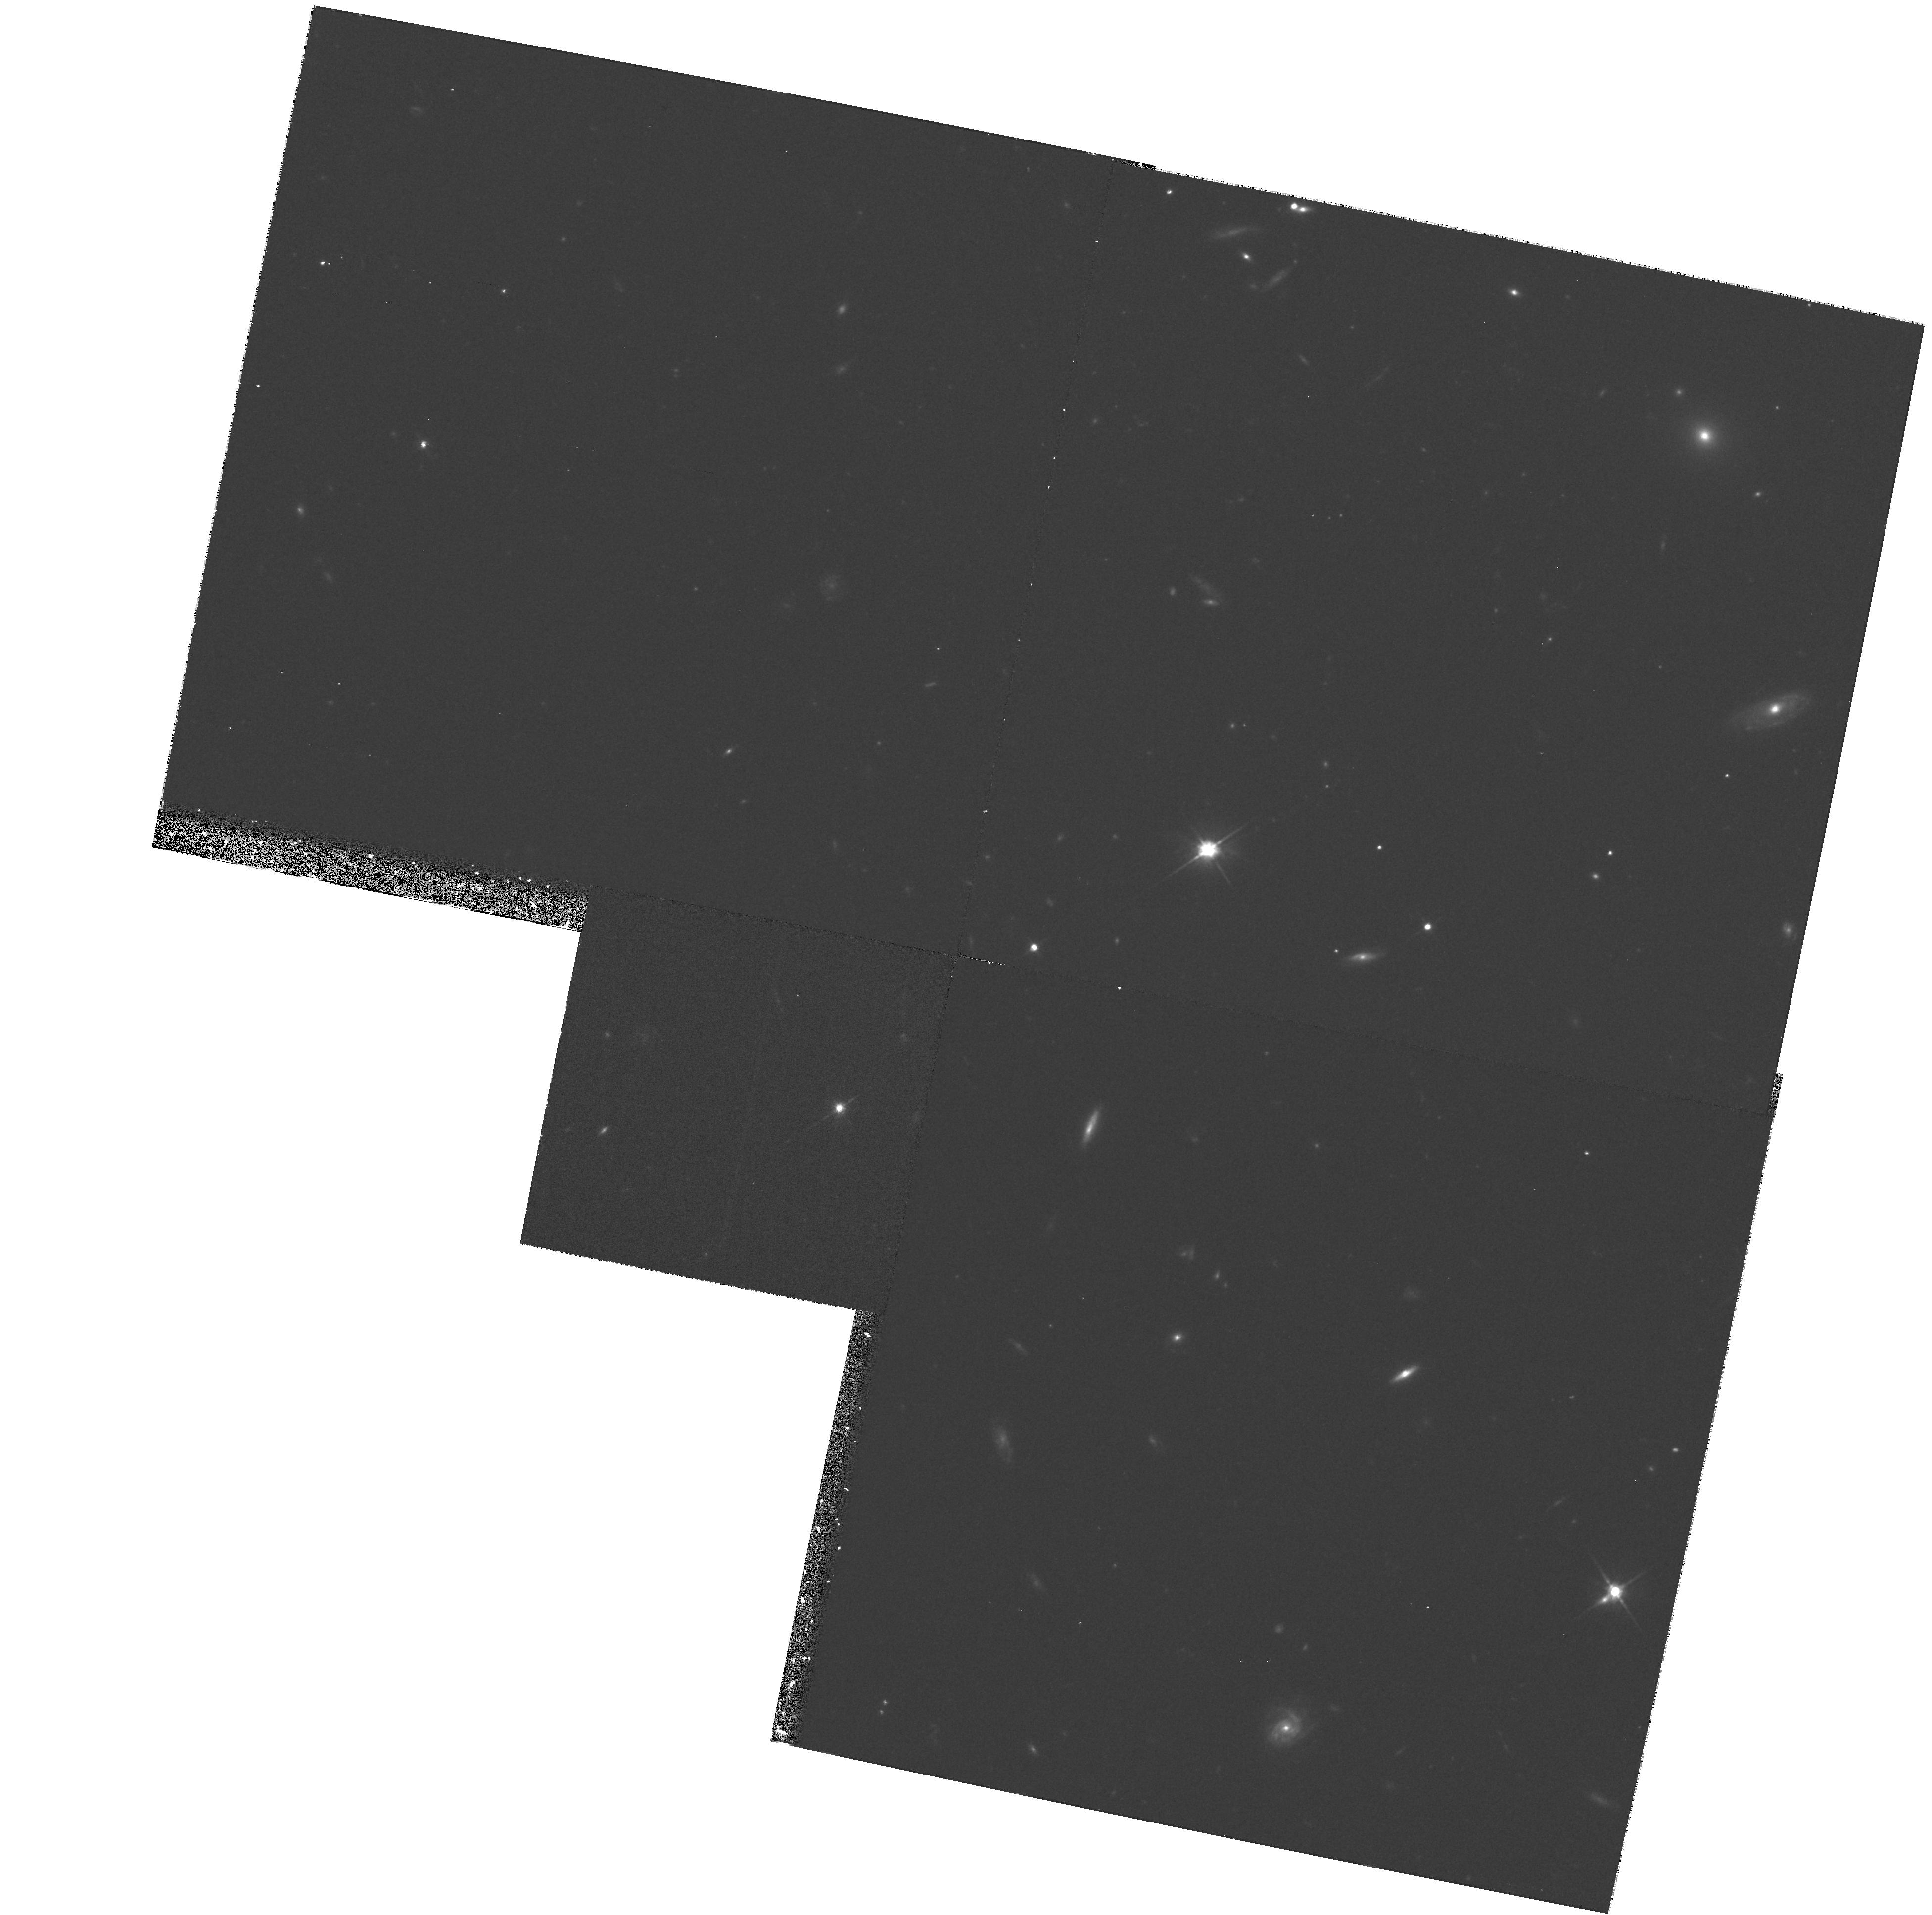
Target: FIELD-113910-135043
Instrument: WFPC2/PC
Filter: F702W
Exposure: 35 min
Observation ID: hst_6619_07_wfpc2_pc_f702w_u3lm07

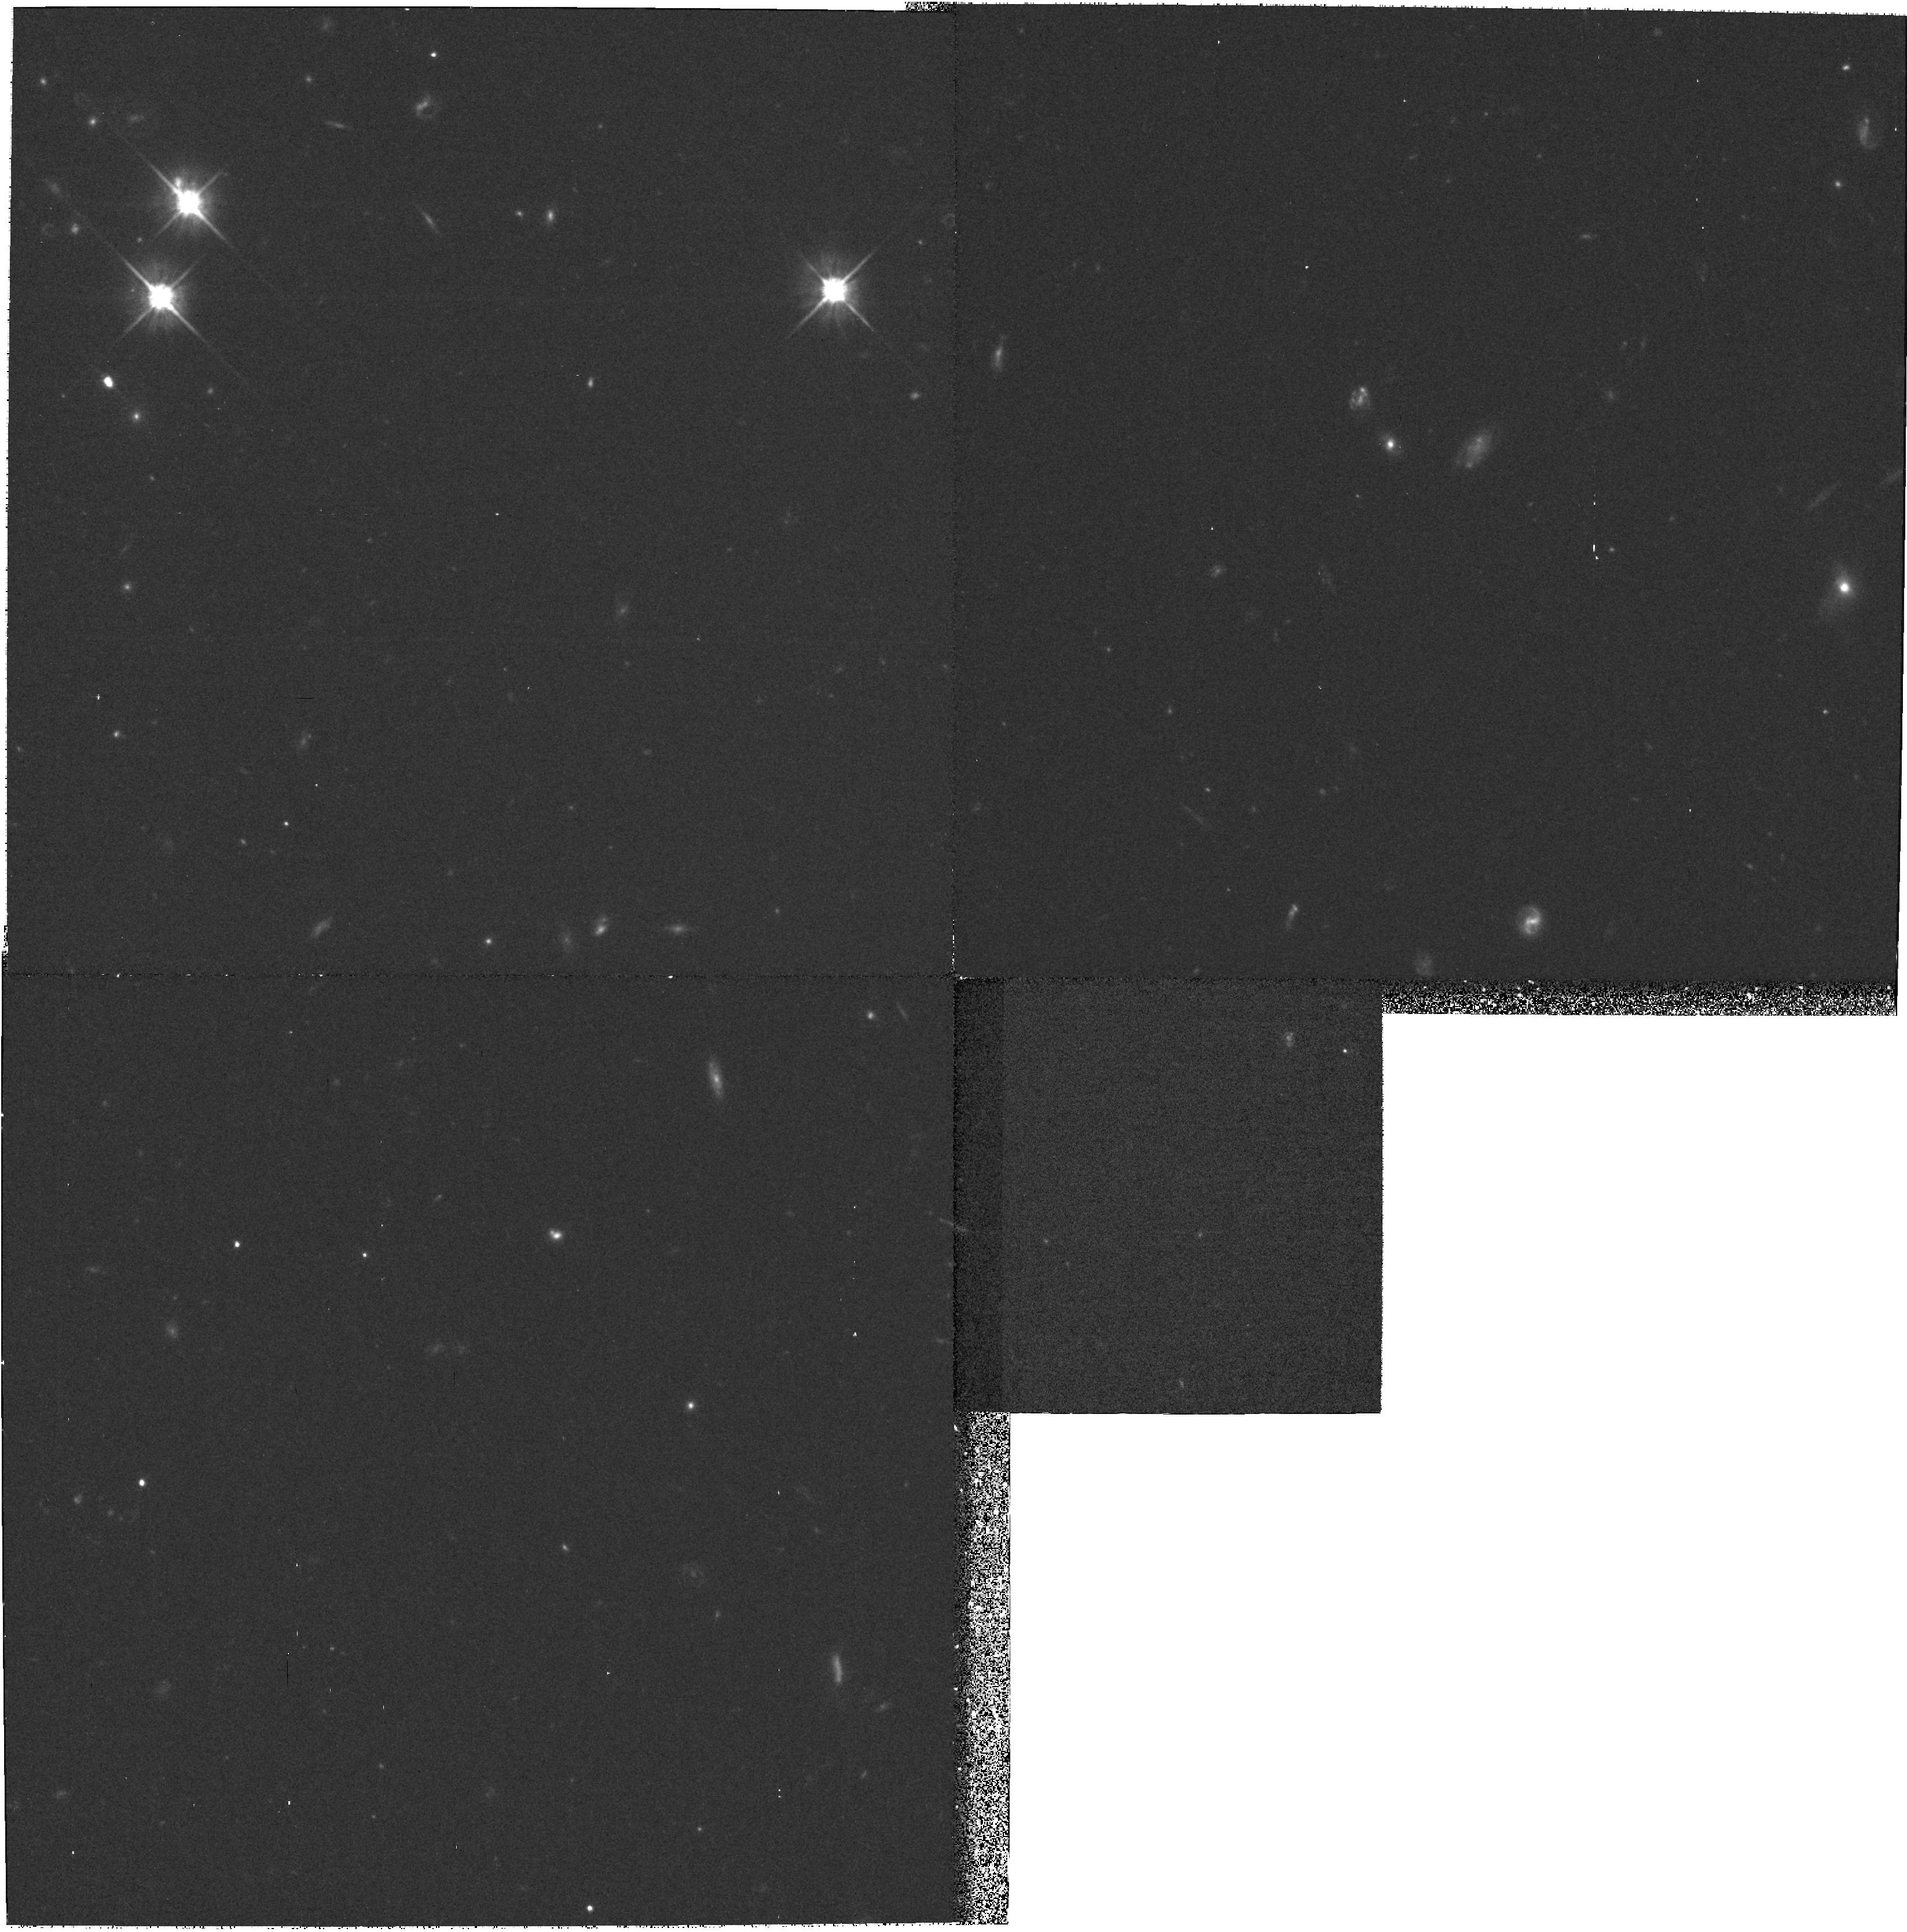
Target: FIELD-004705+031957
Instrument: WFPC2/PC
Filter: F702W
Exposure: 35 min
Observation ID: hst_6619_01_wfpc2_pc_f702w_u3lm01

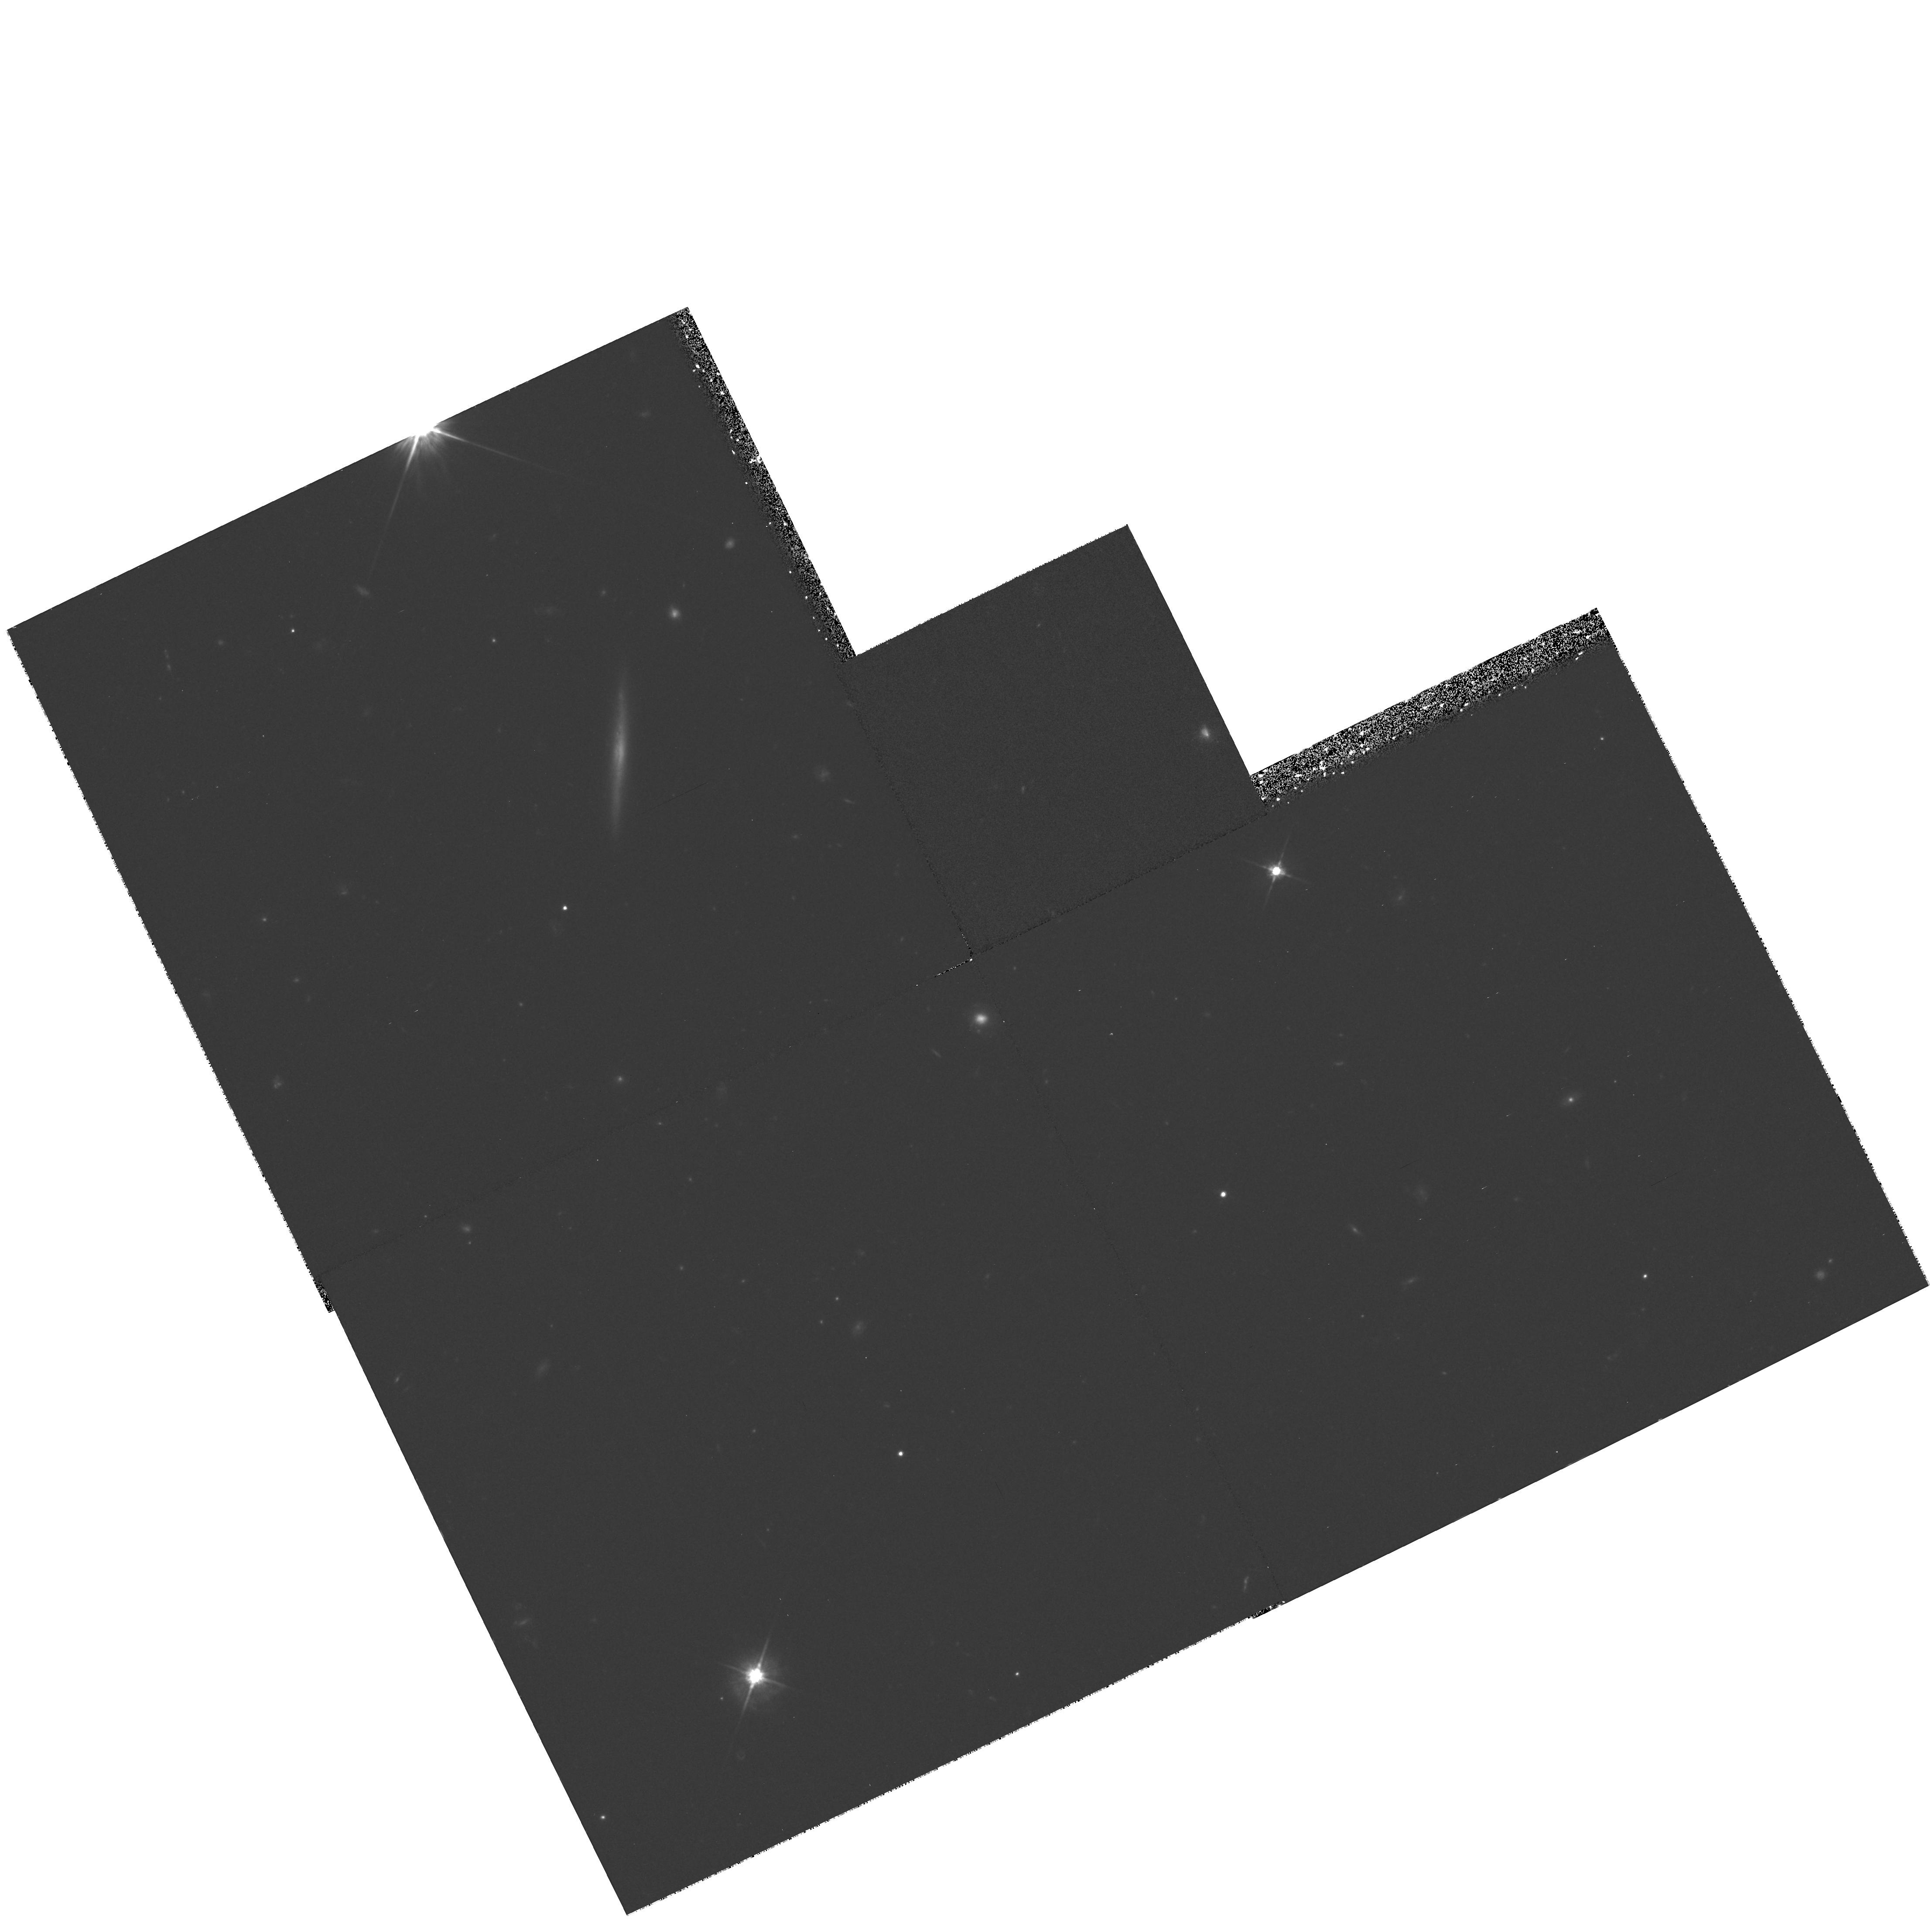
Target: QSO-130112+590206
Instrument: WFPC2/PC
Filter: F702W
Exposure: 35 min
Observation ID: hst_6619_10_wfpc2_pc_f702w_u3lm10

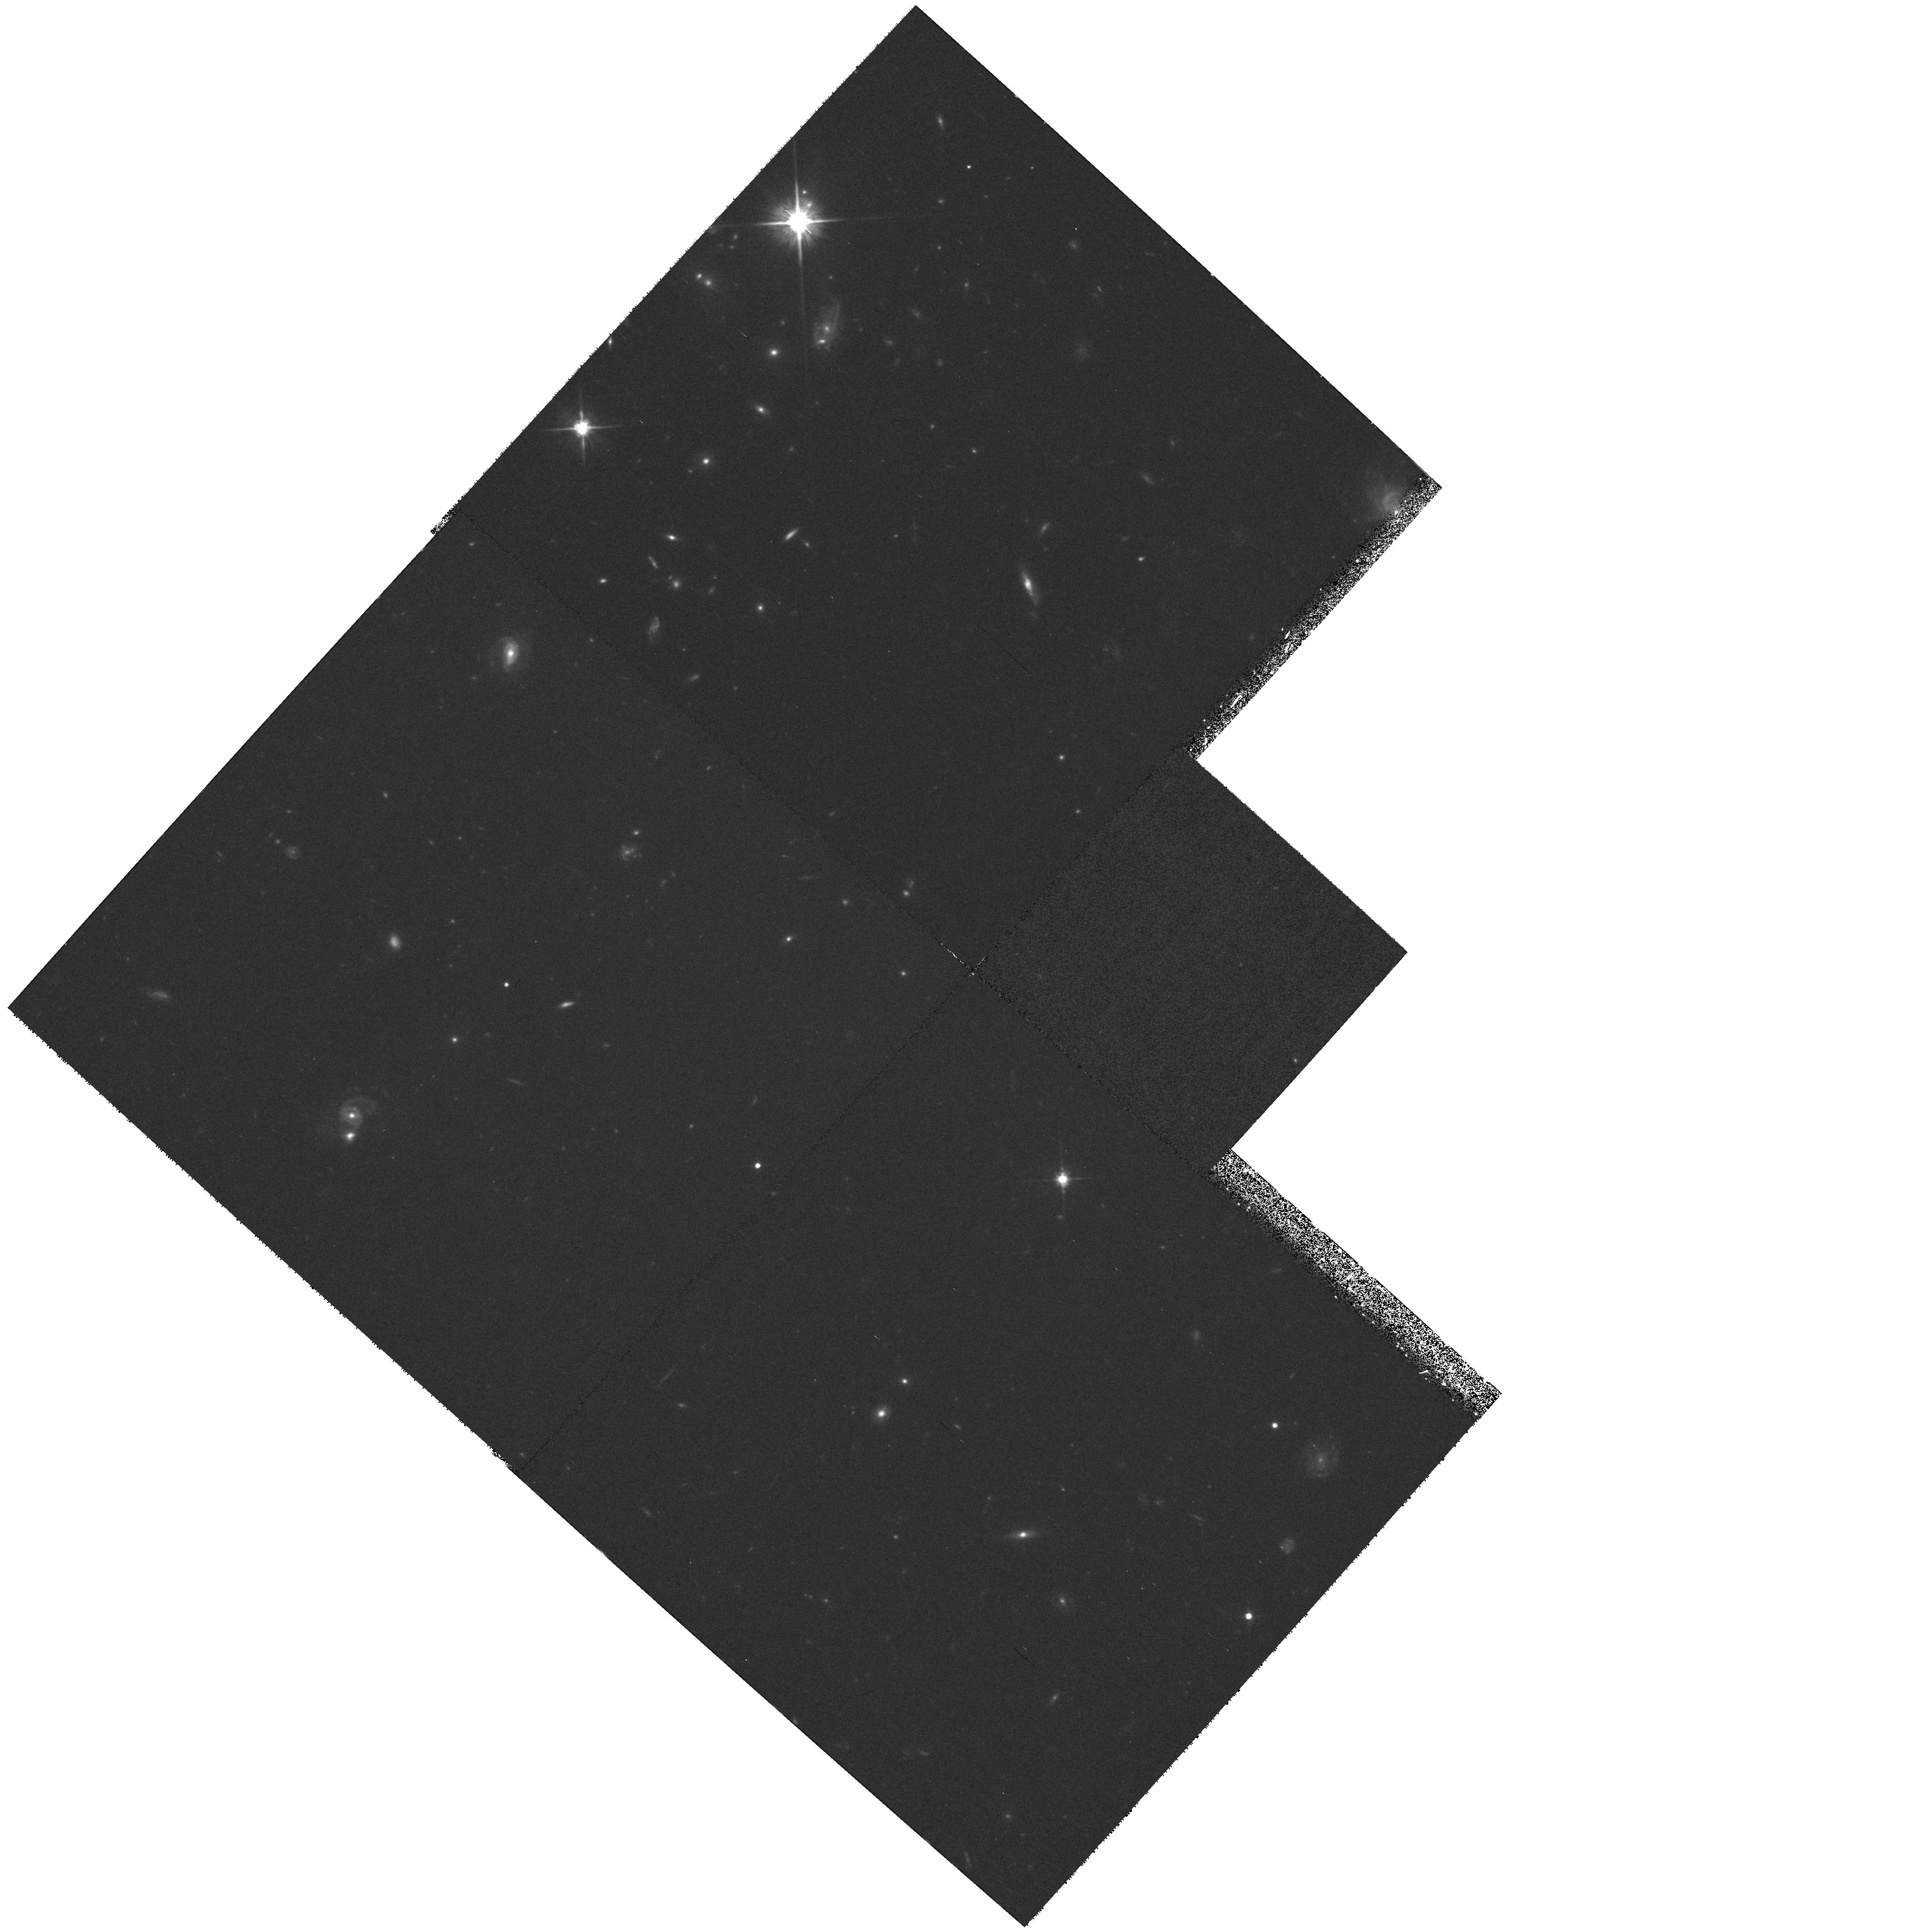
Target: FIELD-040748-121136
Instrument: WFPC2/PC
Filter: F702W
Exposure: 35 min
Observation ID: hst_6619_03_wfpc2_pc_f702w_u3lm03

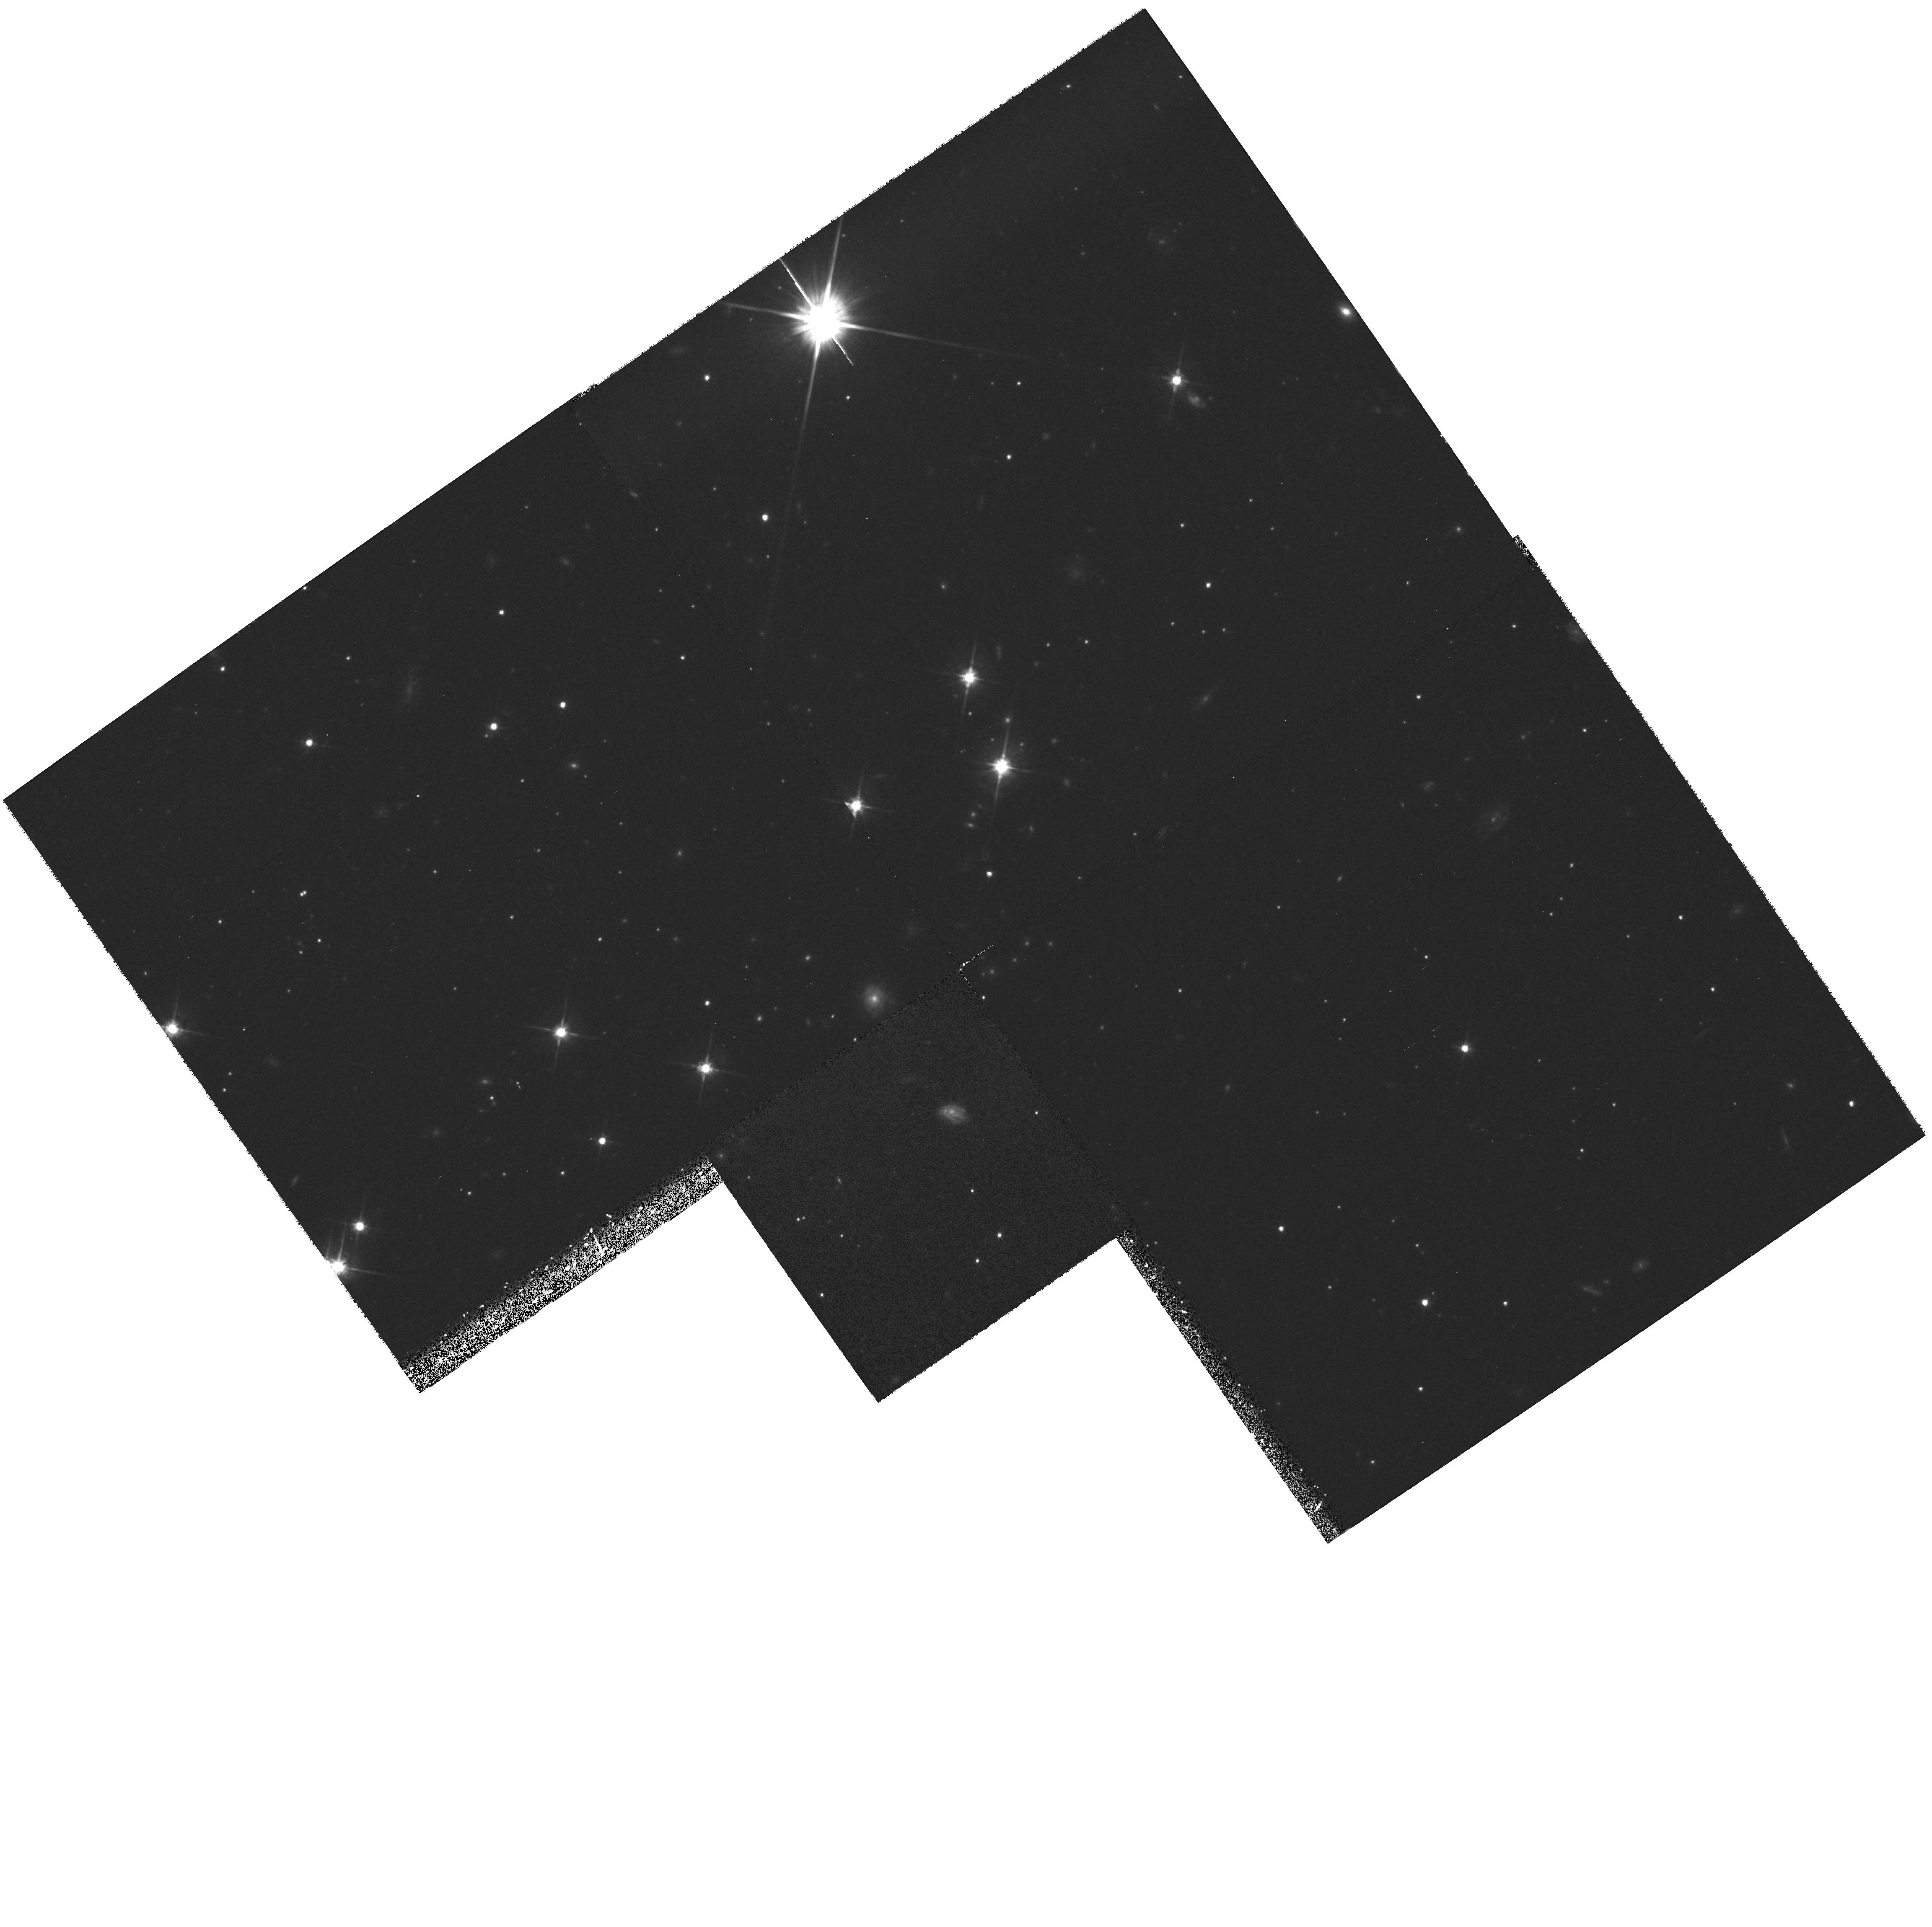
Target: FIELD-063546-751617
Instrument: WFPC2/PC
Filter: F702W
Exposure: 35 min
Observation ID: hst_6619_05_wfpc2_pc_f702w_u3lm05

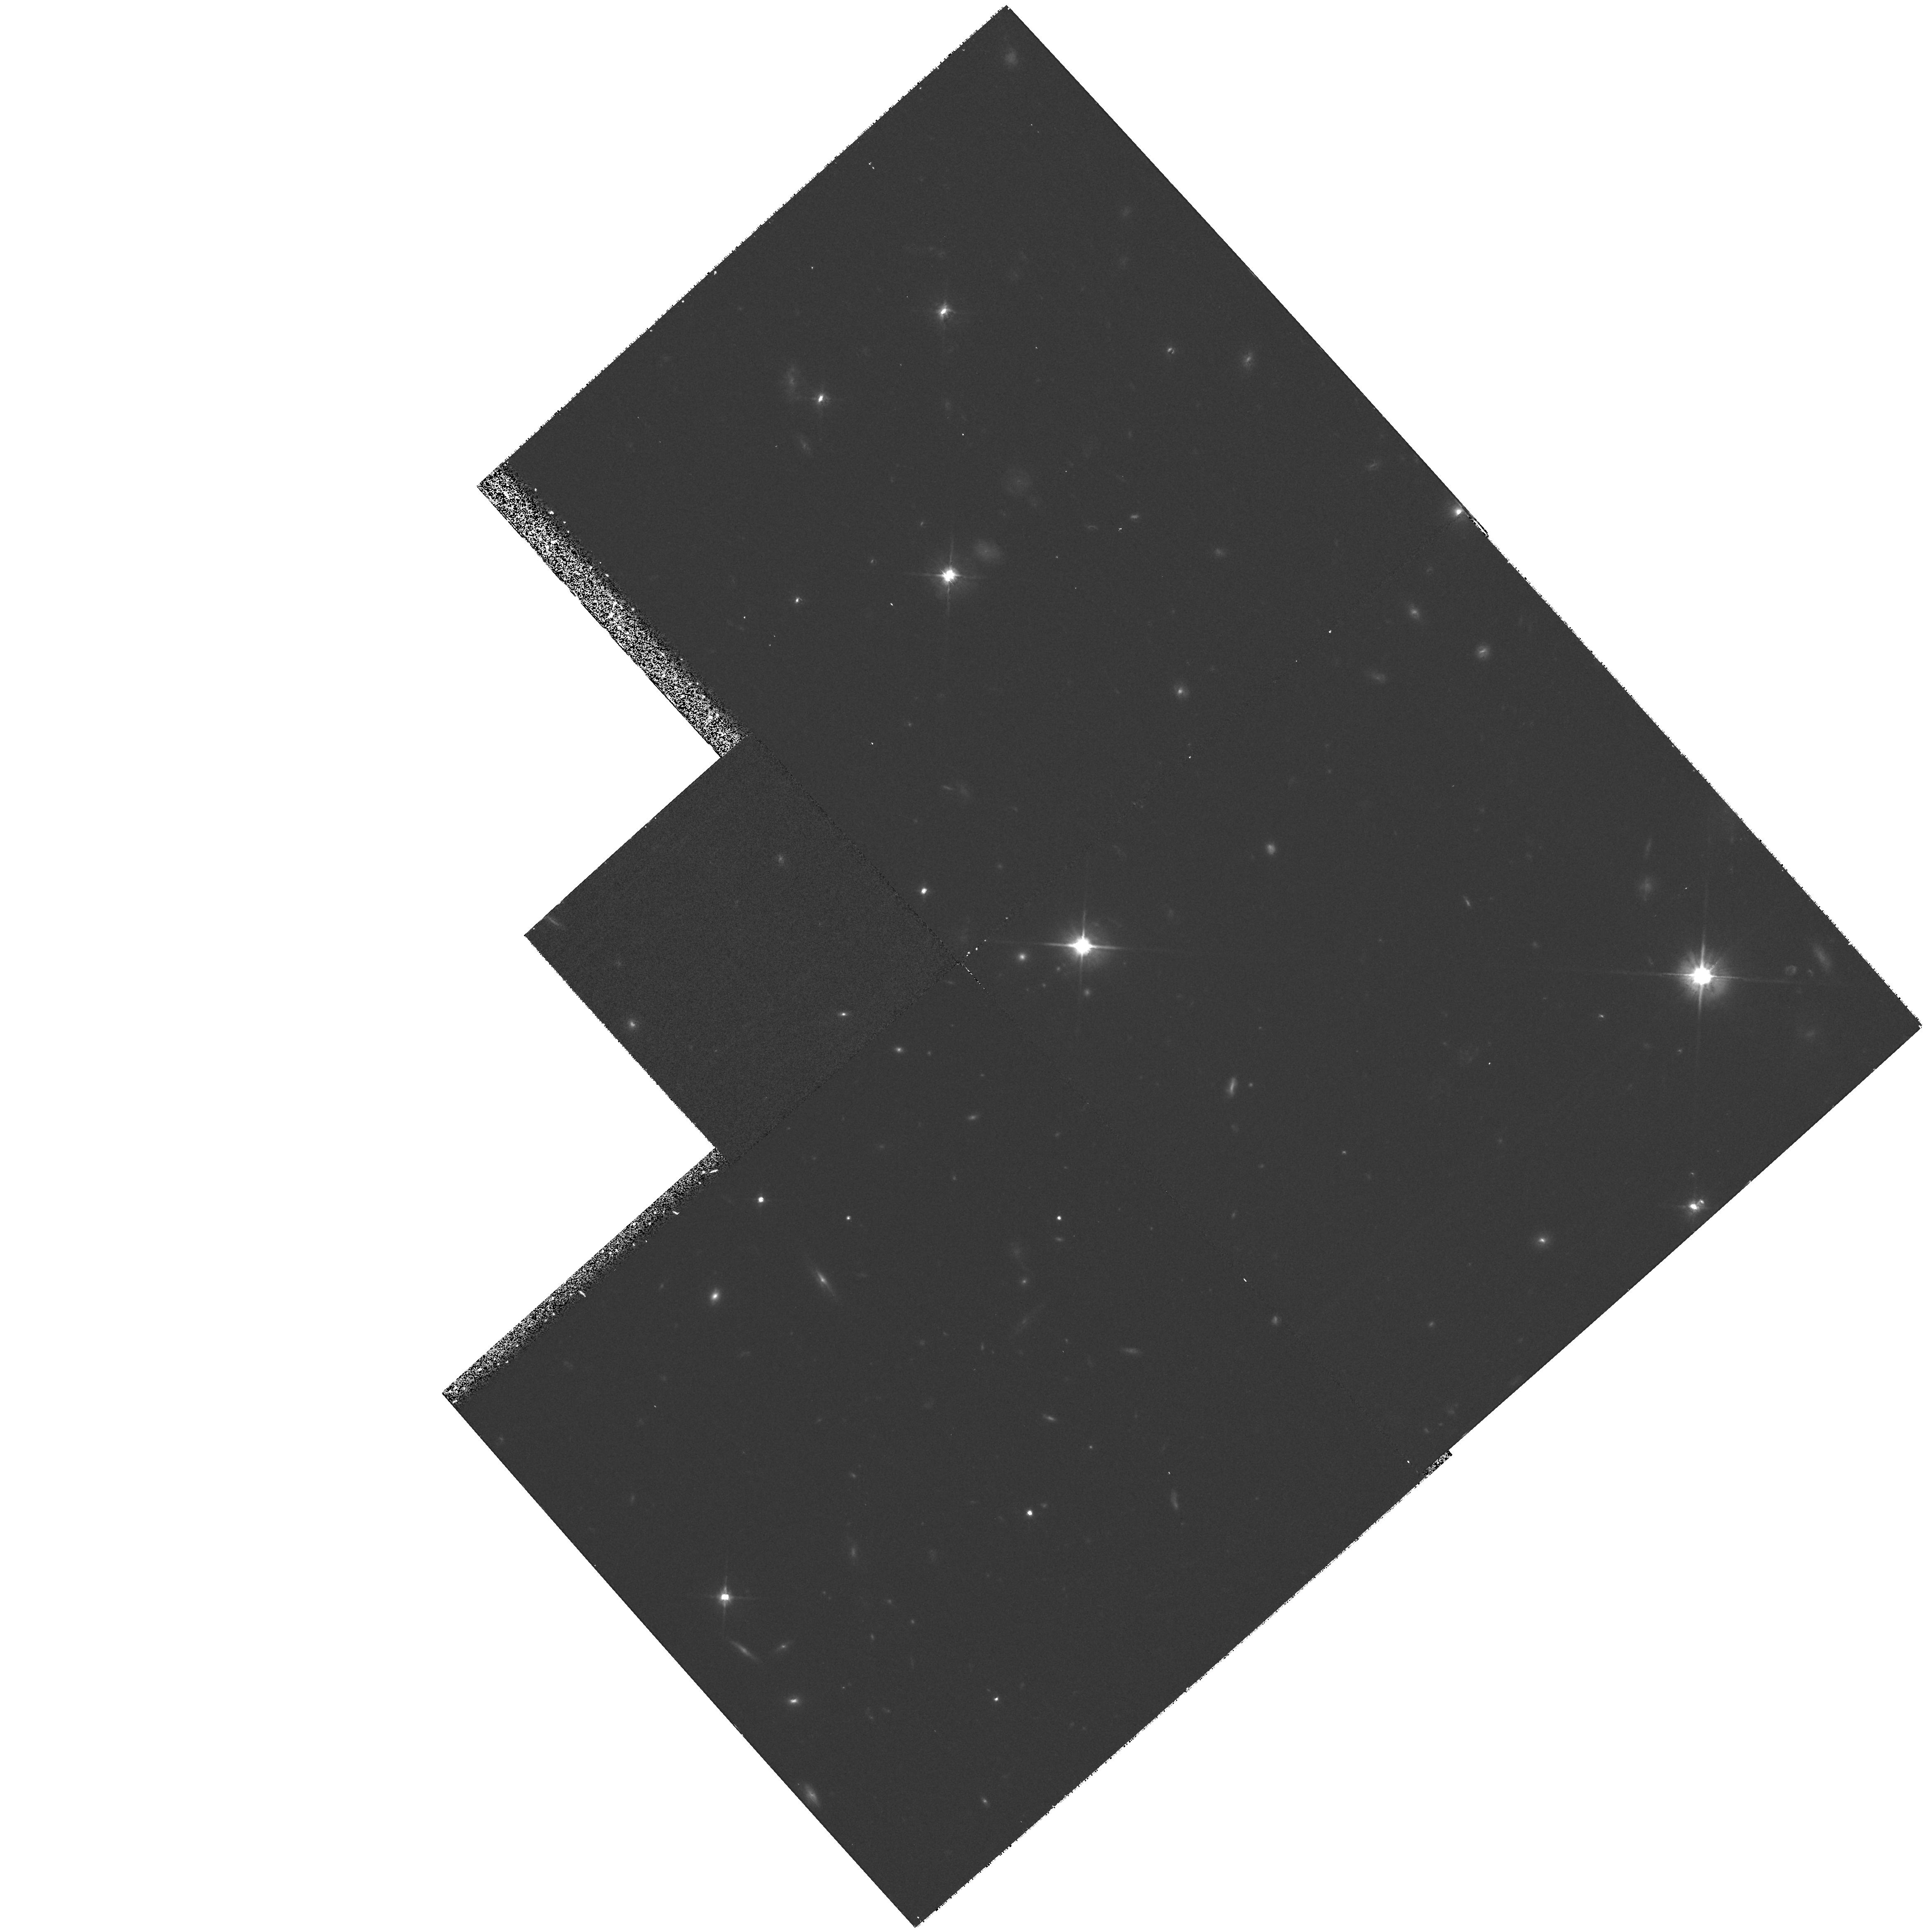
Target: FIELD-164258+394836
Instrument: WFPC2/PC
Filter: F702W
Exposure: 35 min
Observation ID: hst_6619_13_wfpc2_pc_f702w_u3lm13

High-Resolution Images of QSO Lyman-alpha Absorbing Galaxies (PI: Lanzetta, Kenneth M.)

Combining HST spectra of QSOs with ground-based spectroscopy of faint galaxies, we have been pursuing a program to directly identify the objects responsible for low-and intermediate- redshift QSO Ly-alpha\ absorption systems. Our results suggest that a significant fraction of intermediate-redshift Ly-alpha\ absorbers arise in very extended gaseous regions around galaxies. However, with existing ground-based images we are unable to clearly resolve the galaxies we identify. Thus we cannot tell how QSO absorption characteristics depend on galaxy morphological type, structural parameters, or angular inclinations and orientations. Here we propose to obtain high-resolution WFPC2 images of carefully selected fields centered on HST target QSOs. We will then have the exciting possibility of carrying out detailed studies of specific galaxies that are already known to be associated with specific QSO absorption systems. For the first time, it will be possible to learn how the QSO absorption characteristics relate to galaxy morphological type, what the gaseous geometry of those galaxies is, and how the inclination and orientation of the galaxy with respect to the QSO line of sight affect the absorption properties.